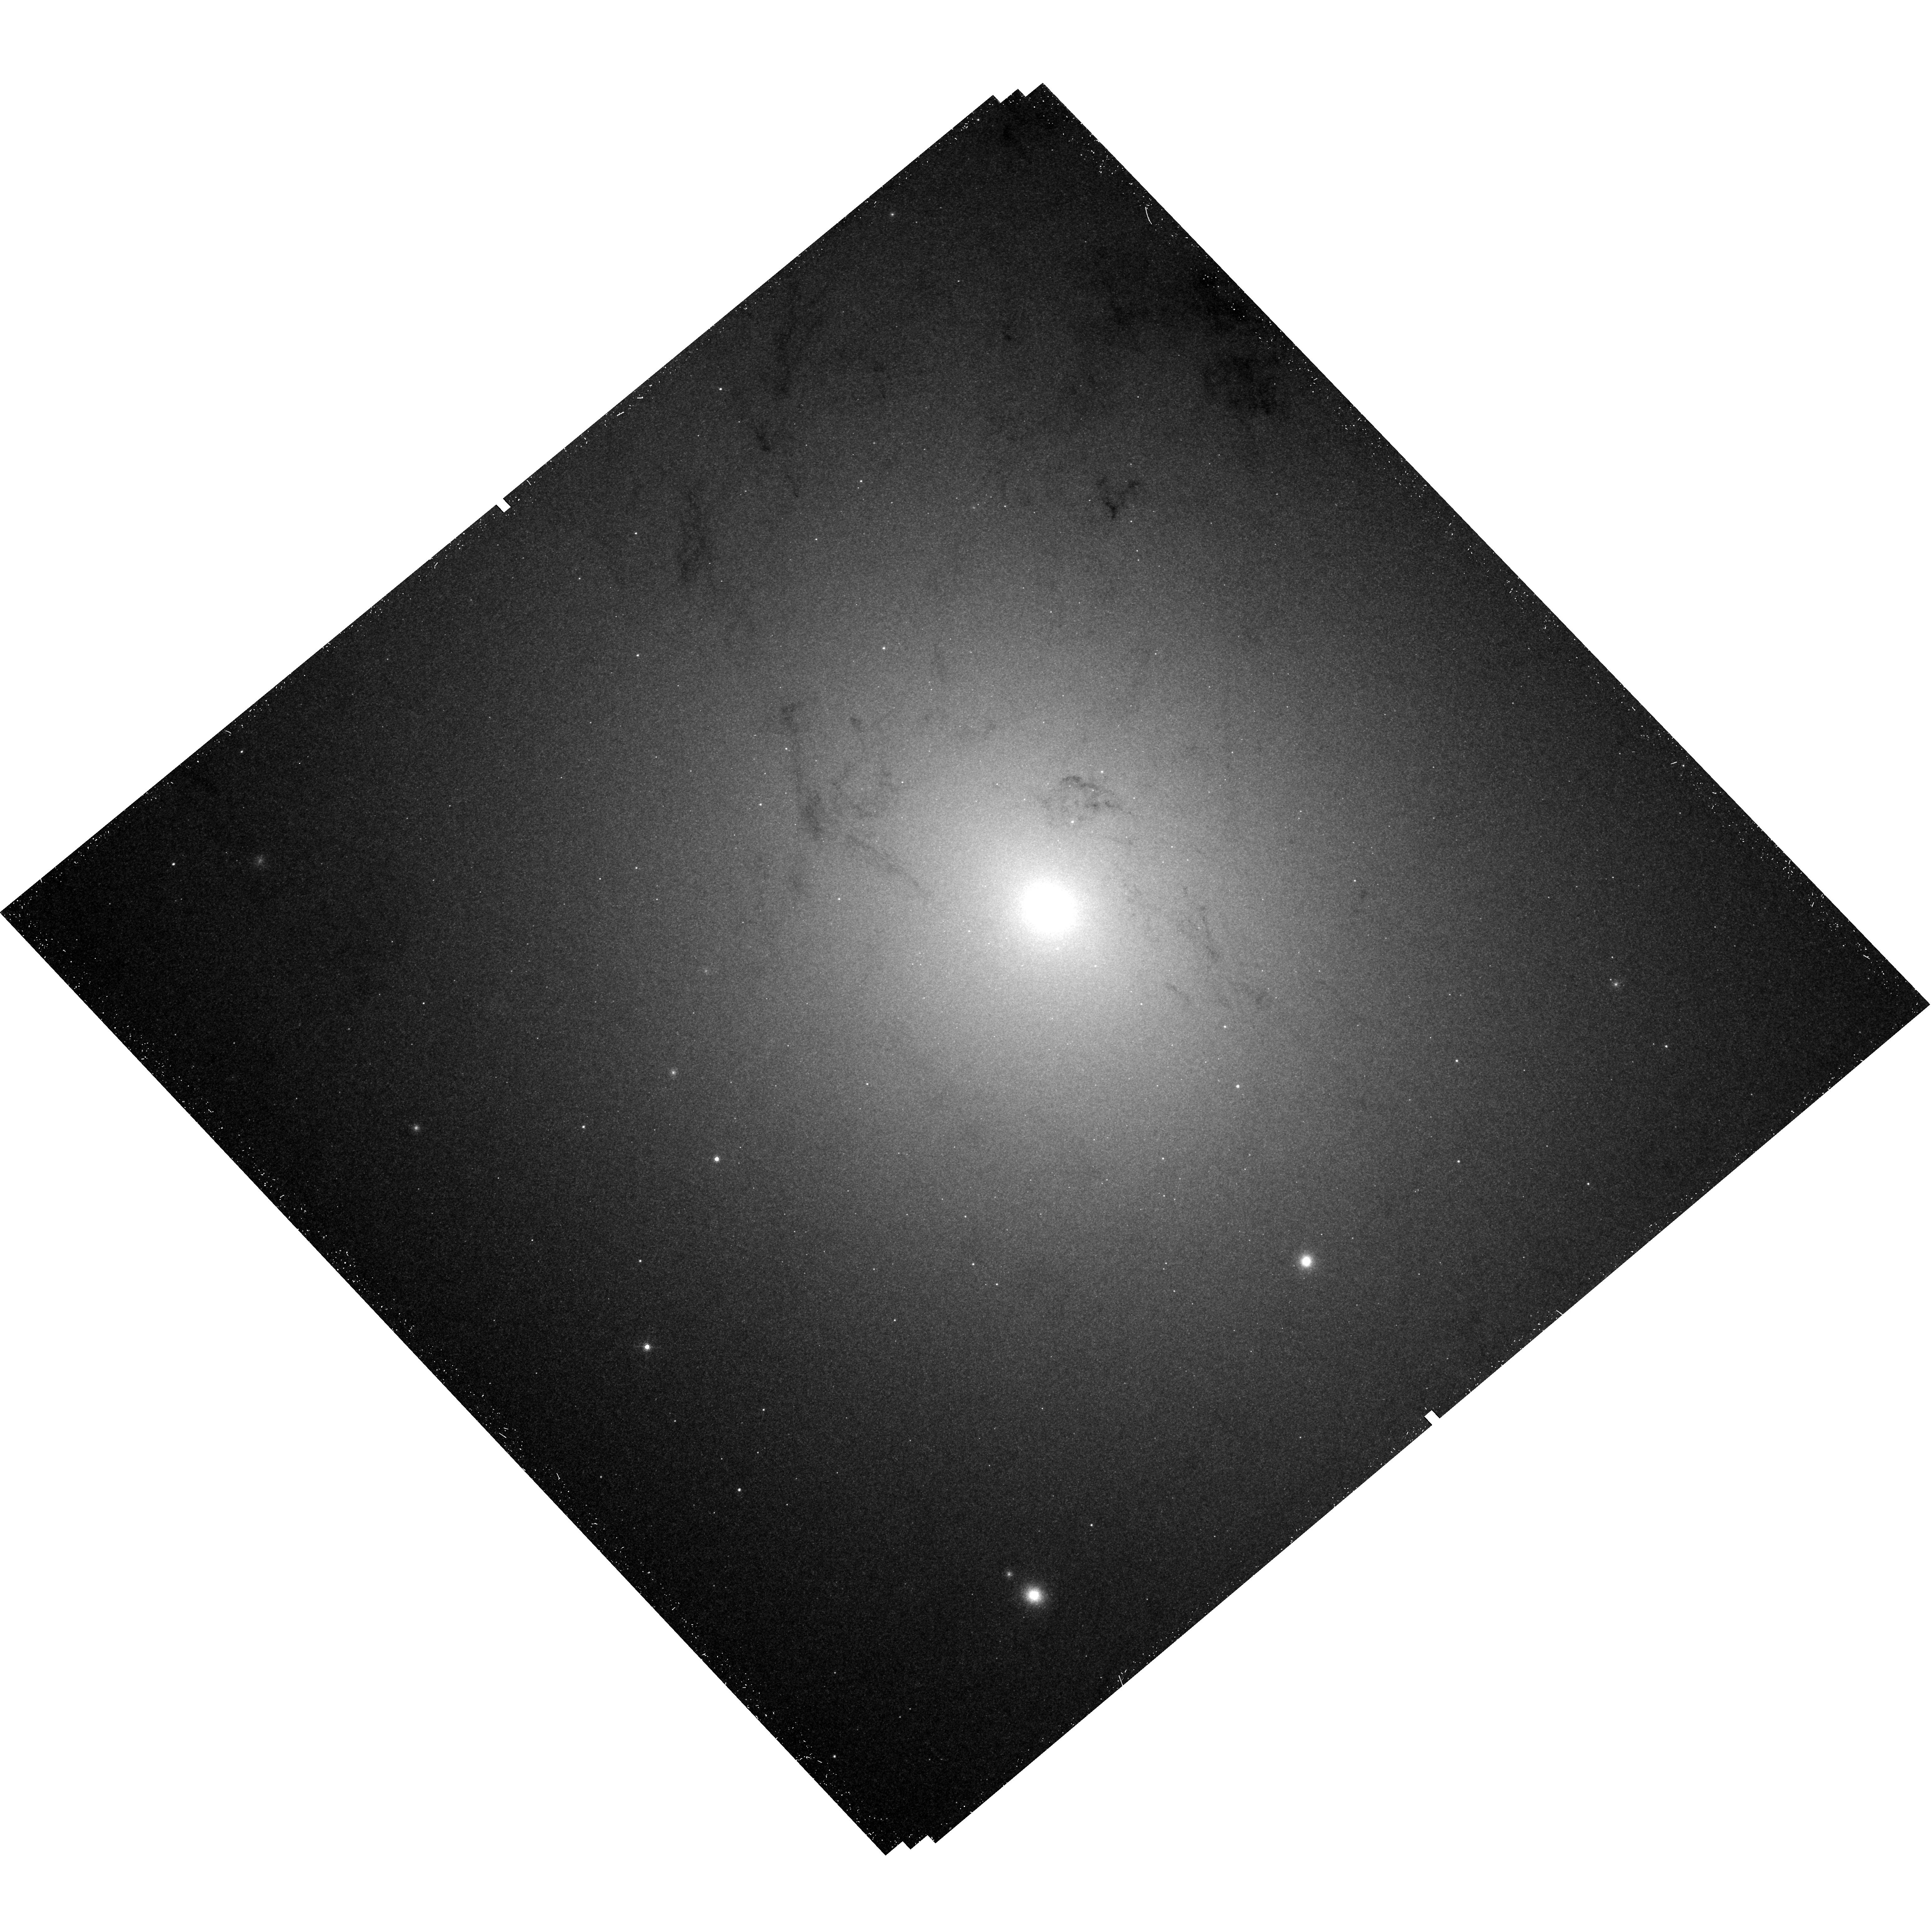
Target: M31-NUCLEAR-SPIRAL
Instrument: WFC3/UVIS
Filter: F502N
Exposure: 45 min
Observation ID: hst_12174_04_wfc3_uvis_f502n_ibir04

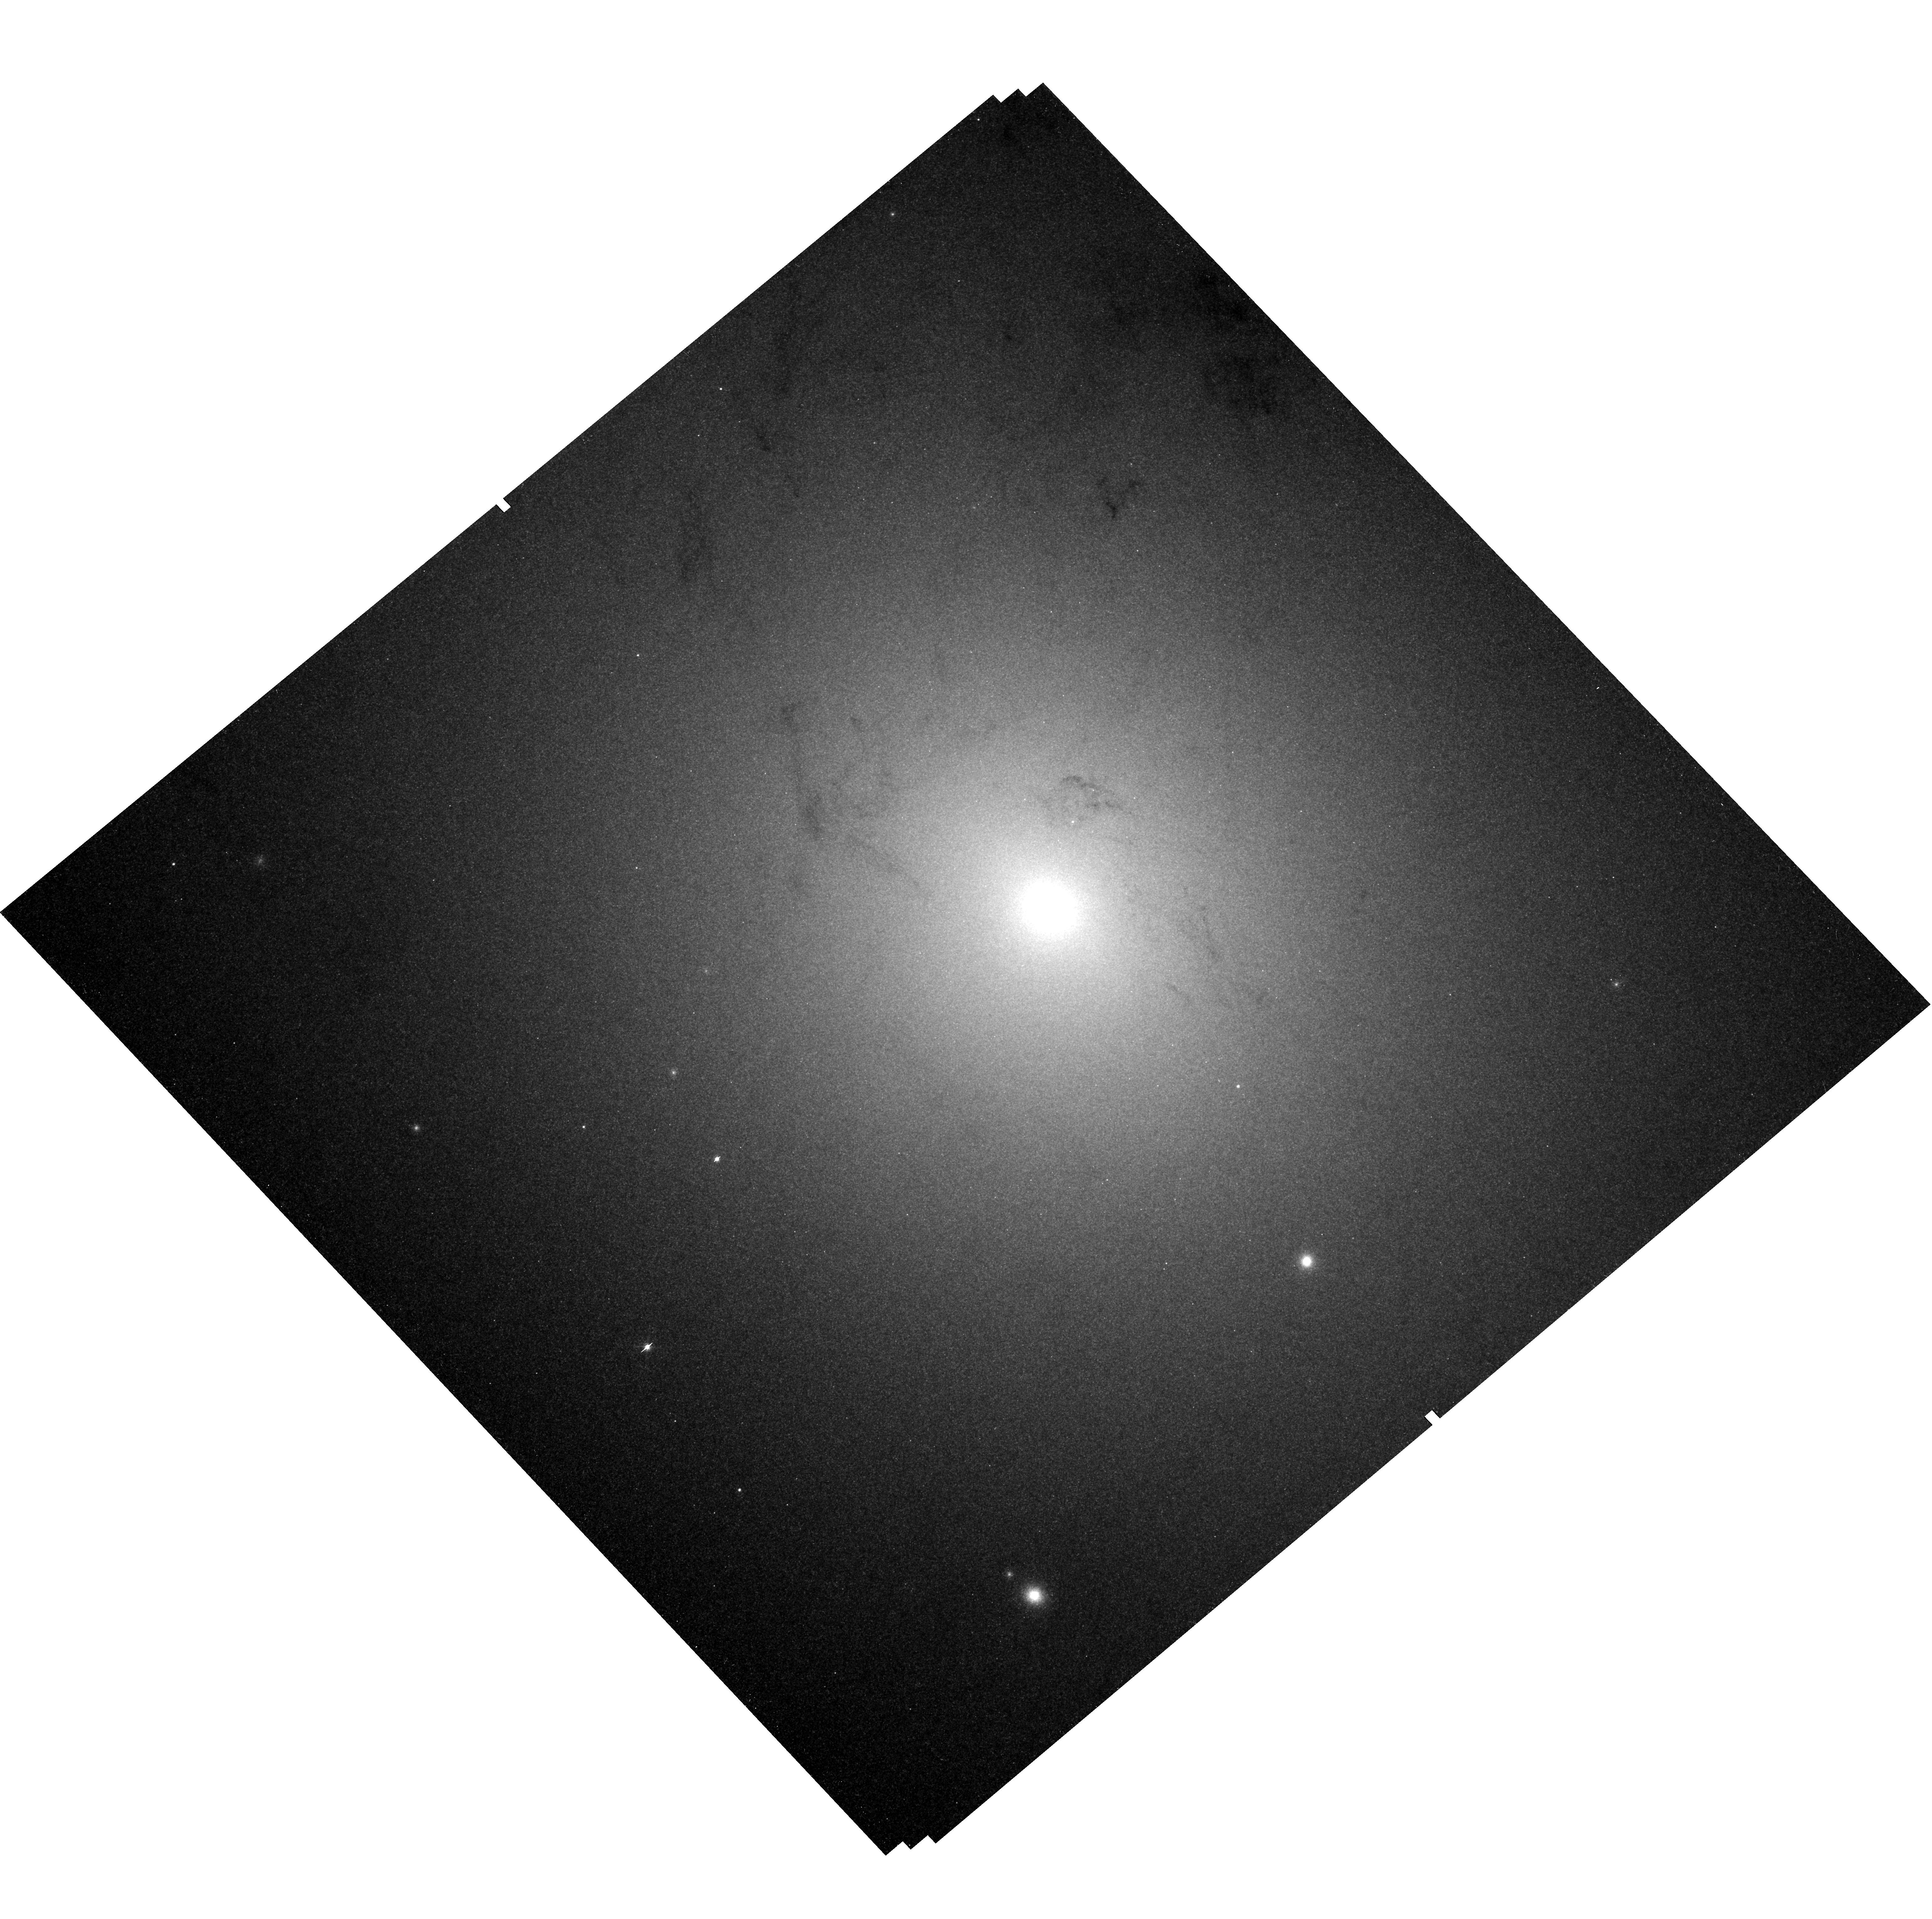
Target: M31-NUCLEAR-SPIRAL
Instrument: WFC3/UVIS
Filter: F547M
Exposure: 45 min
Observation ID: hst_12174_07_wfc3_uvis_f547m_ibir07

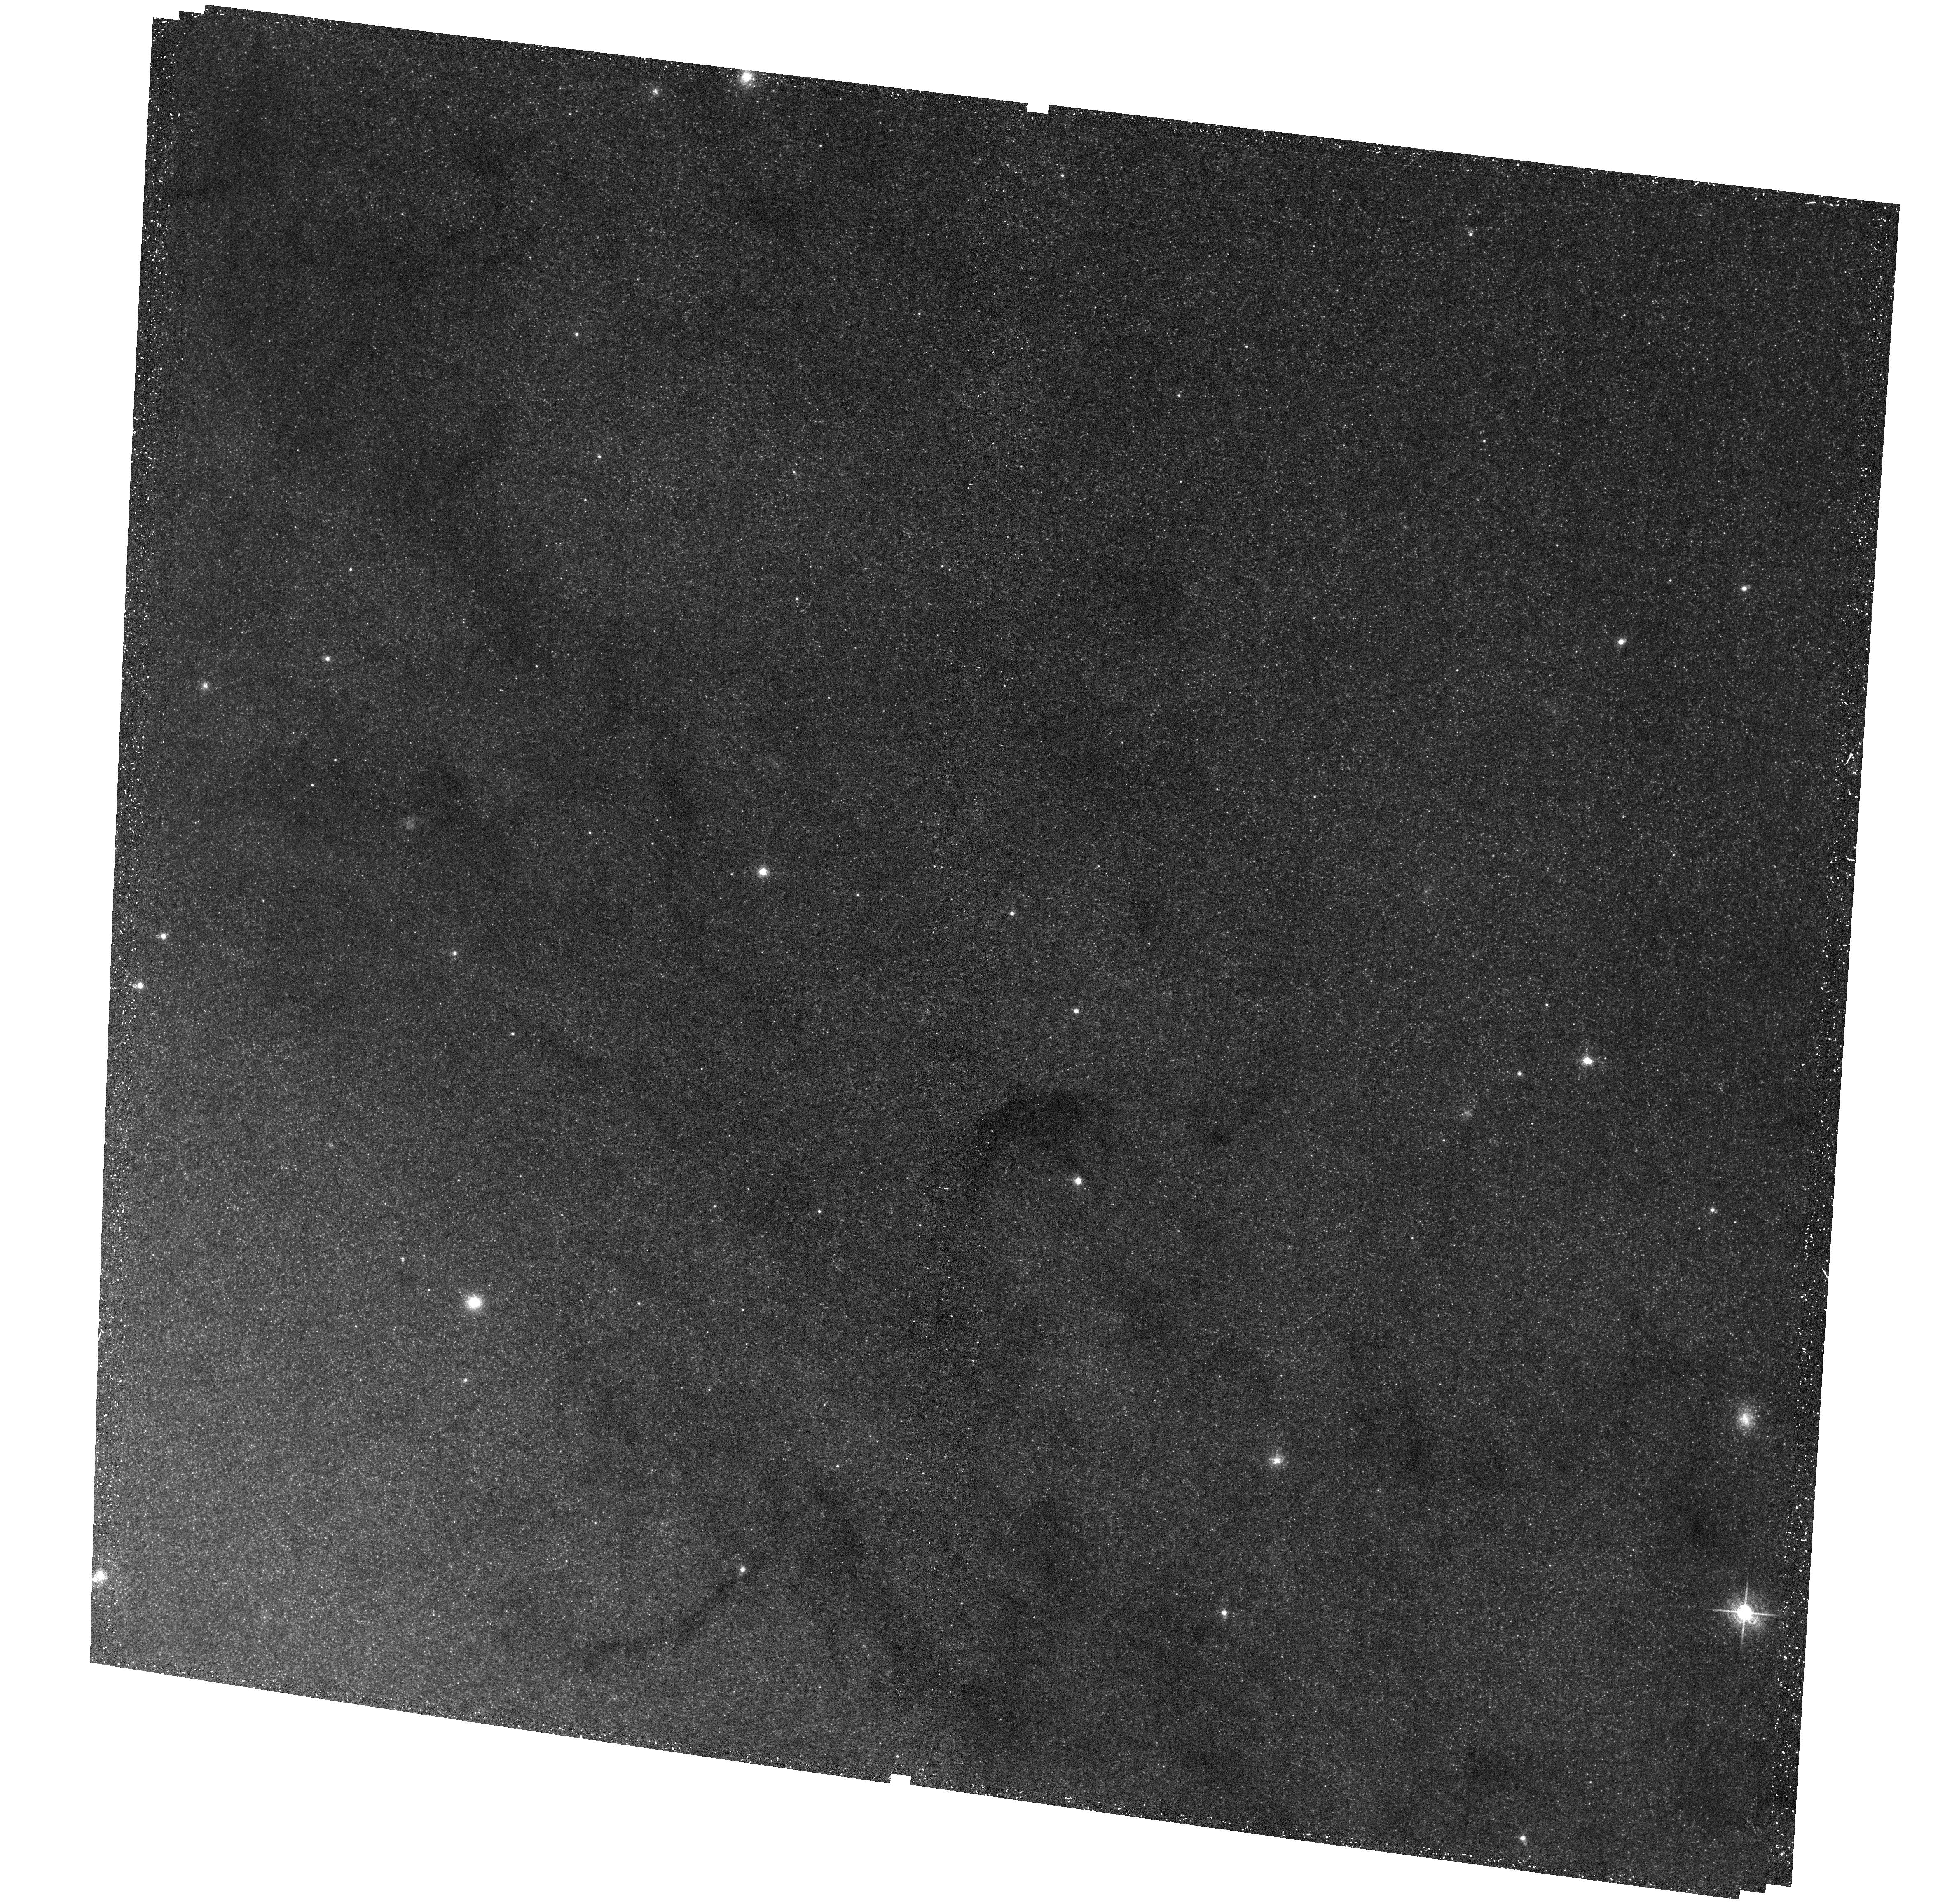
Target: M31-NUCLEAR-SPIRAL
Instrument: ACS/WFC
Filter: F660N
Exposure: 40 min
Observation ID: hst_12174_04_acs_wfc_f660n_jbir04

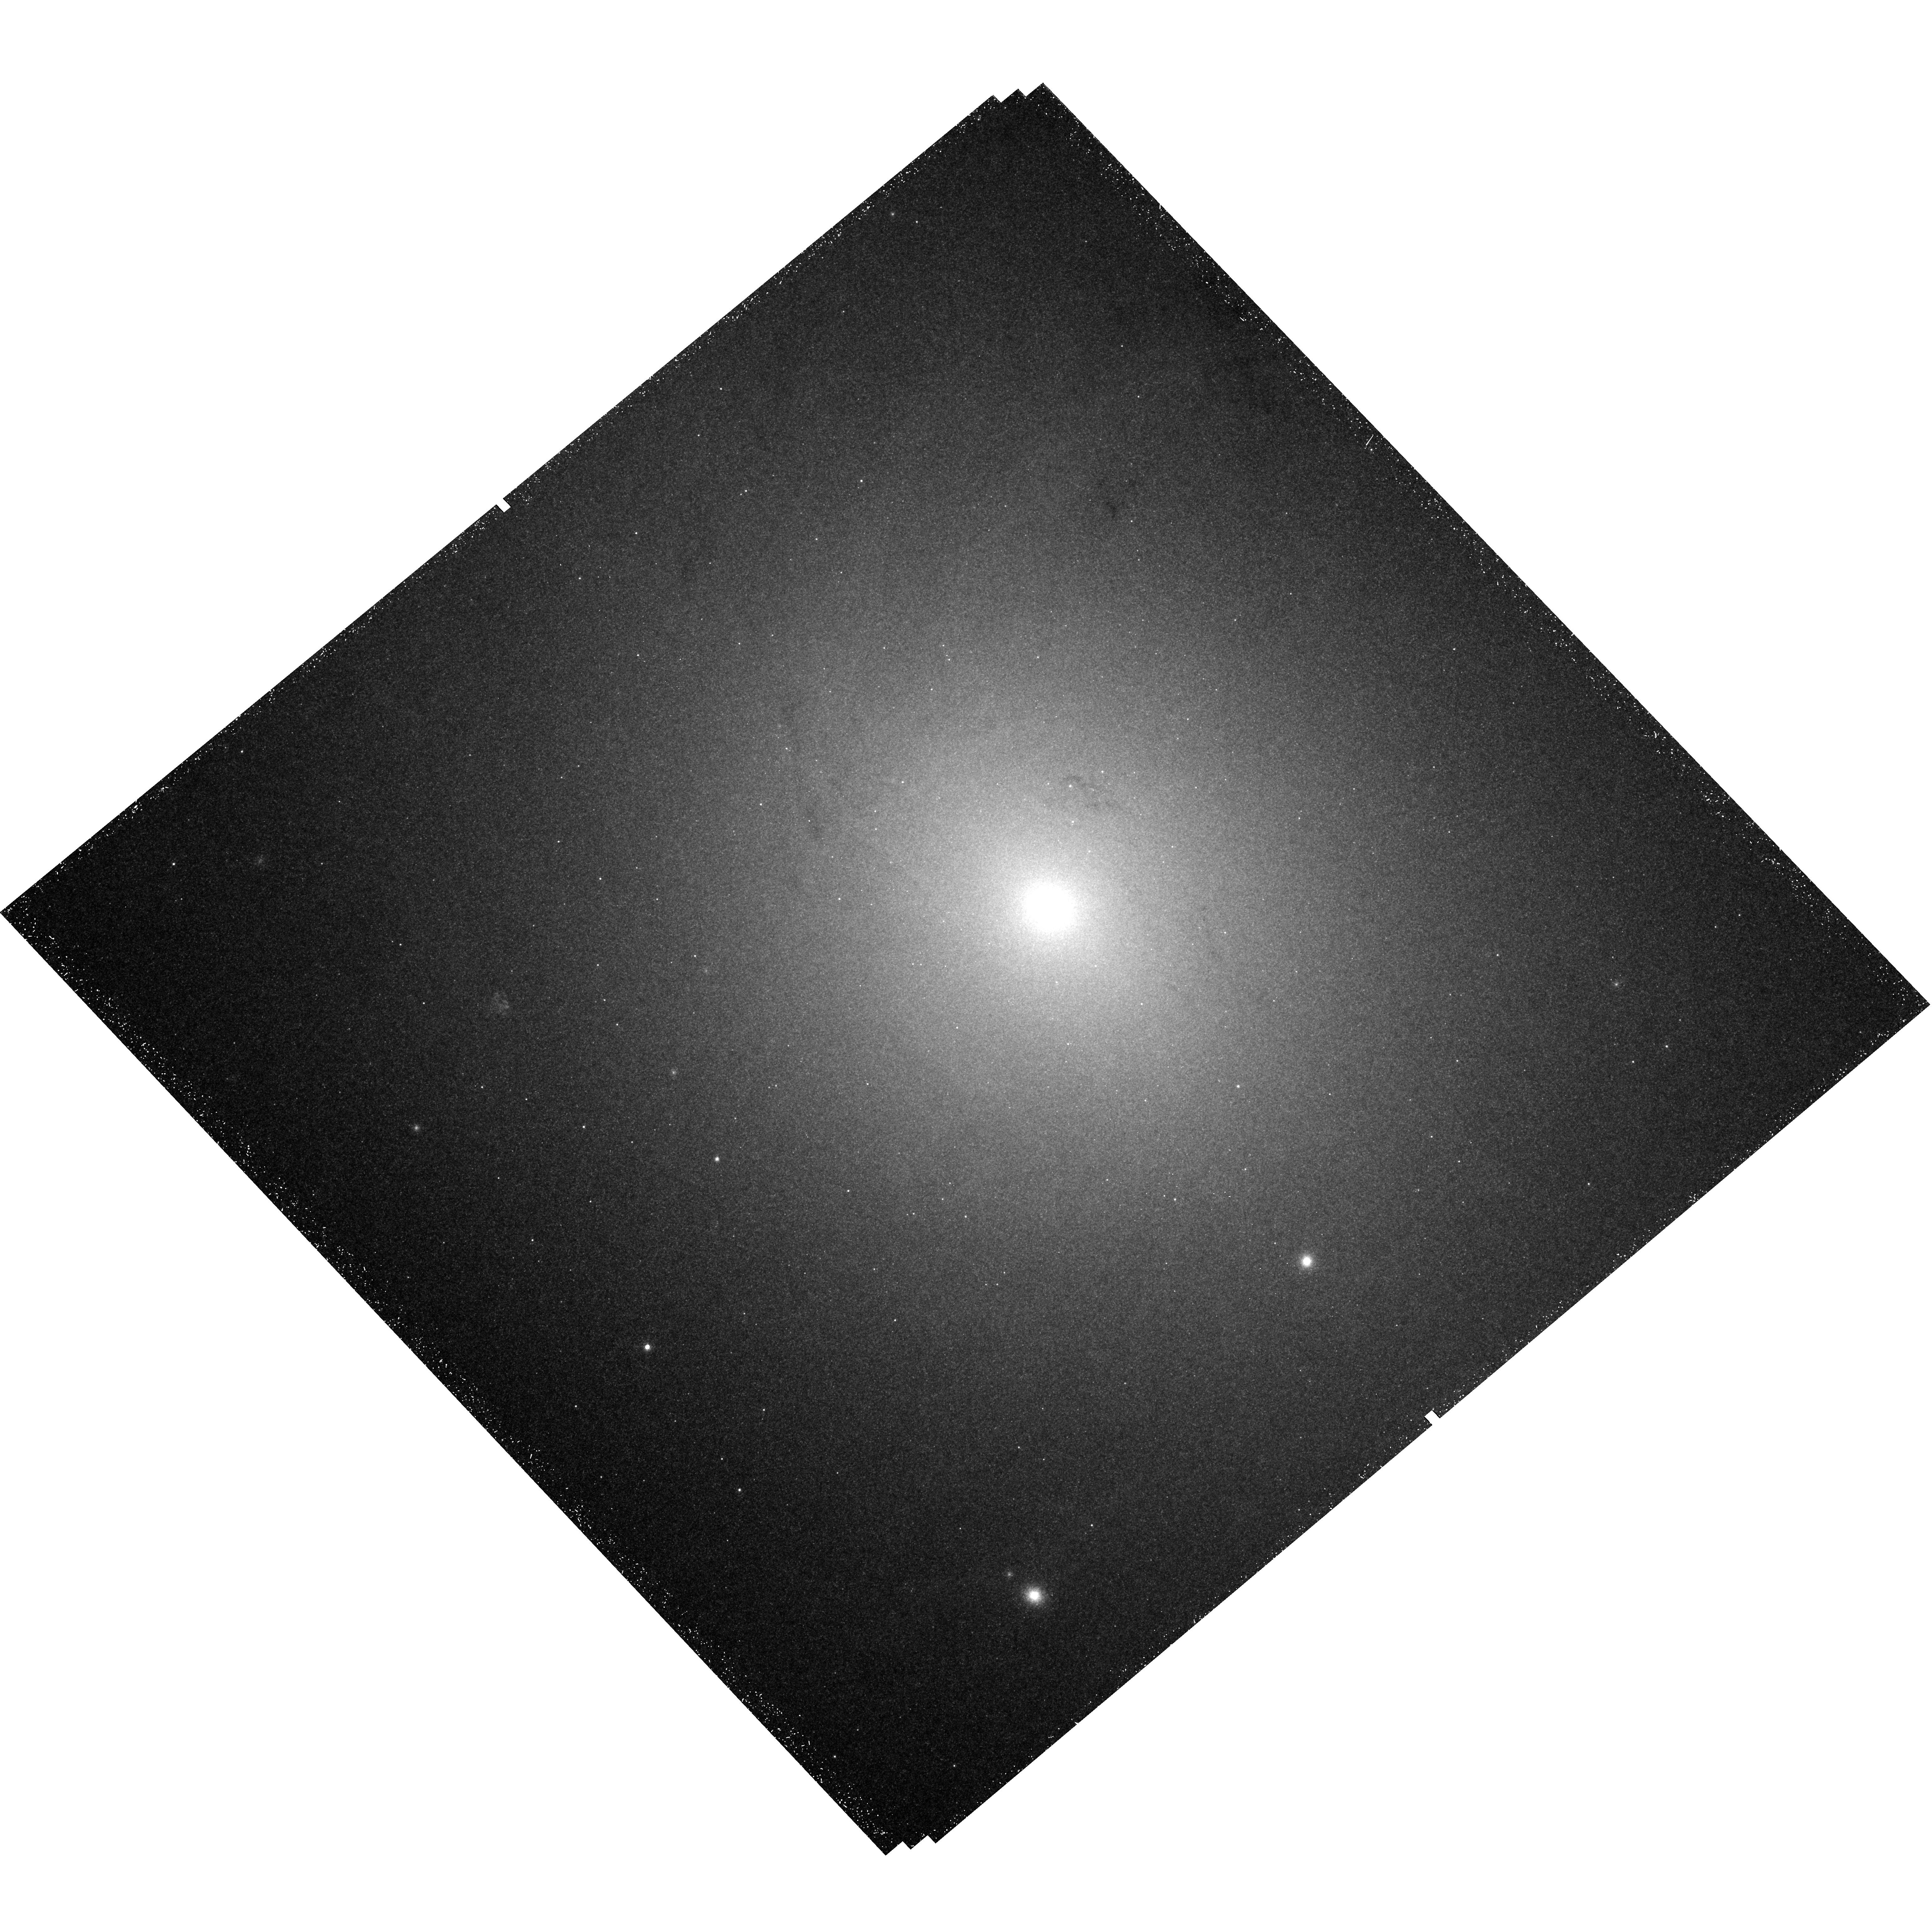
Target: M31-NUCLEAR-SPIRAL
Instrument: WFC3/UVIS
Filter: F656N
Exposure: 45 min
Observation ID: hst_12174_02_wfc3_uvis_f656n_ibir02

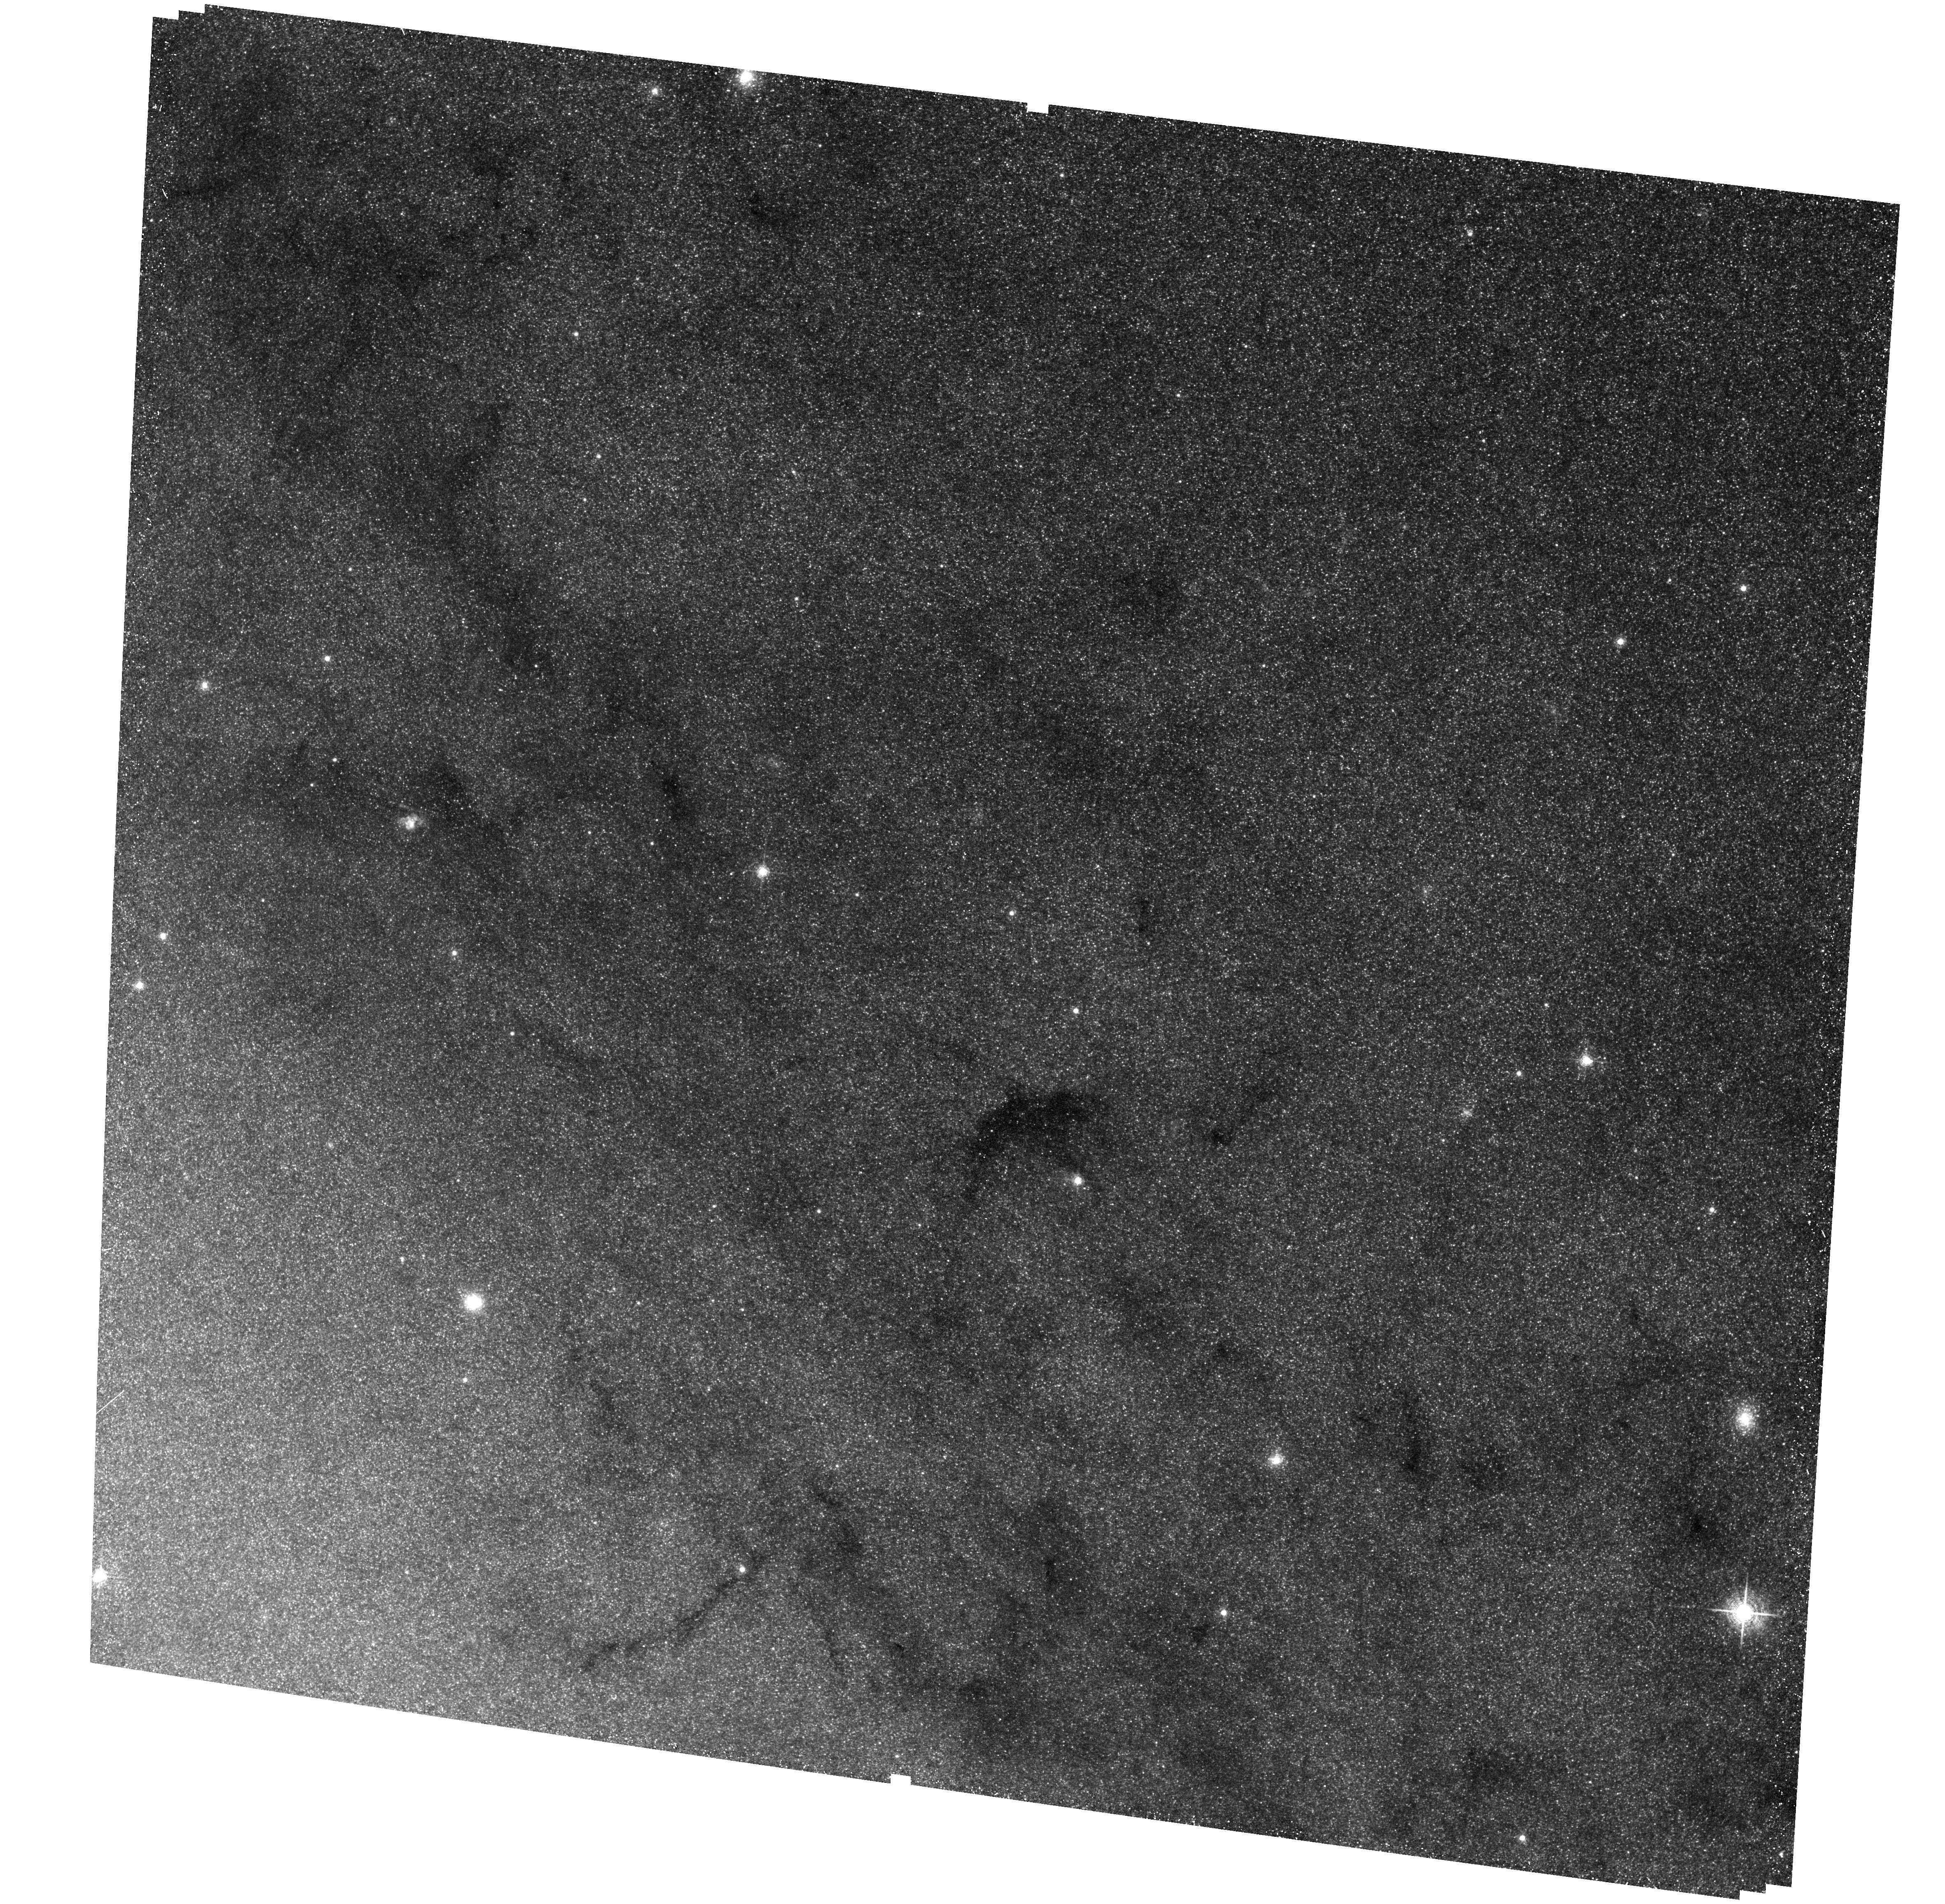
Target: M31-NUCLEAR-SPIRAL
Instrument: ACS/WFC
Filter: F658N
Exposure: 40 min
Observation ID: hst_12174_06_acs_wfc_f658n_jbir06

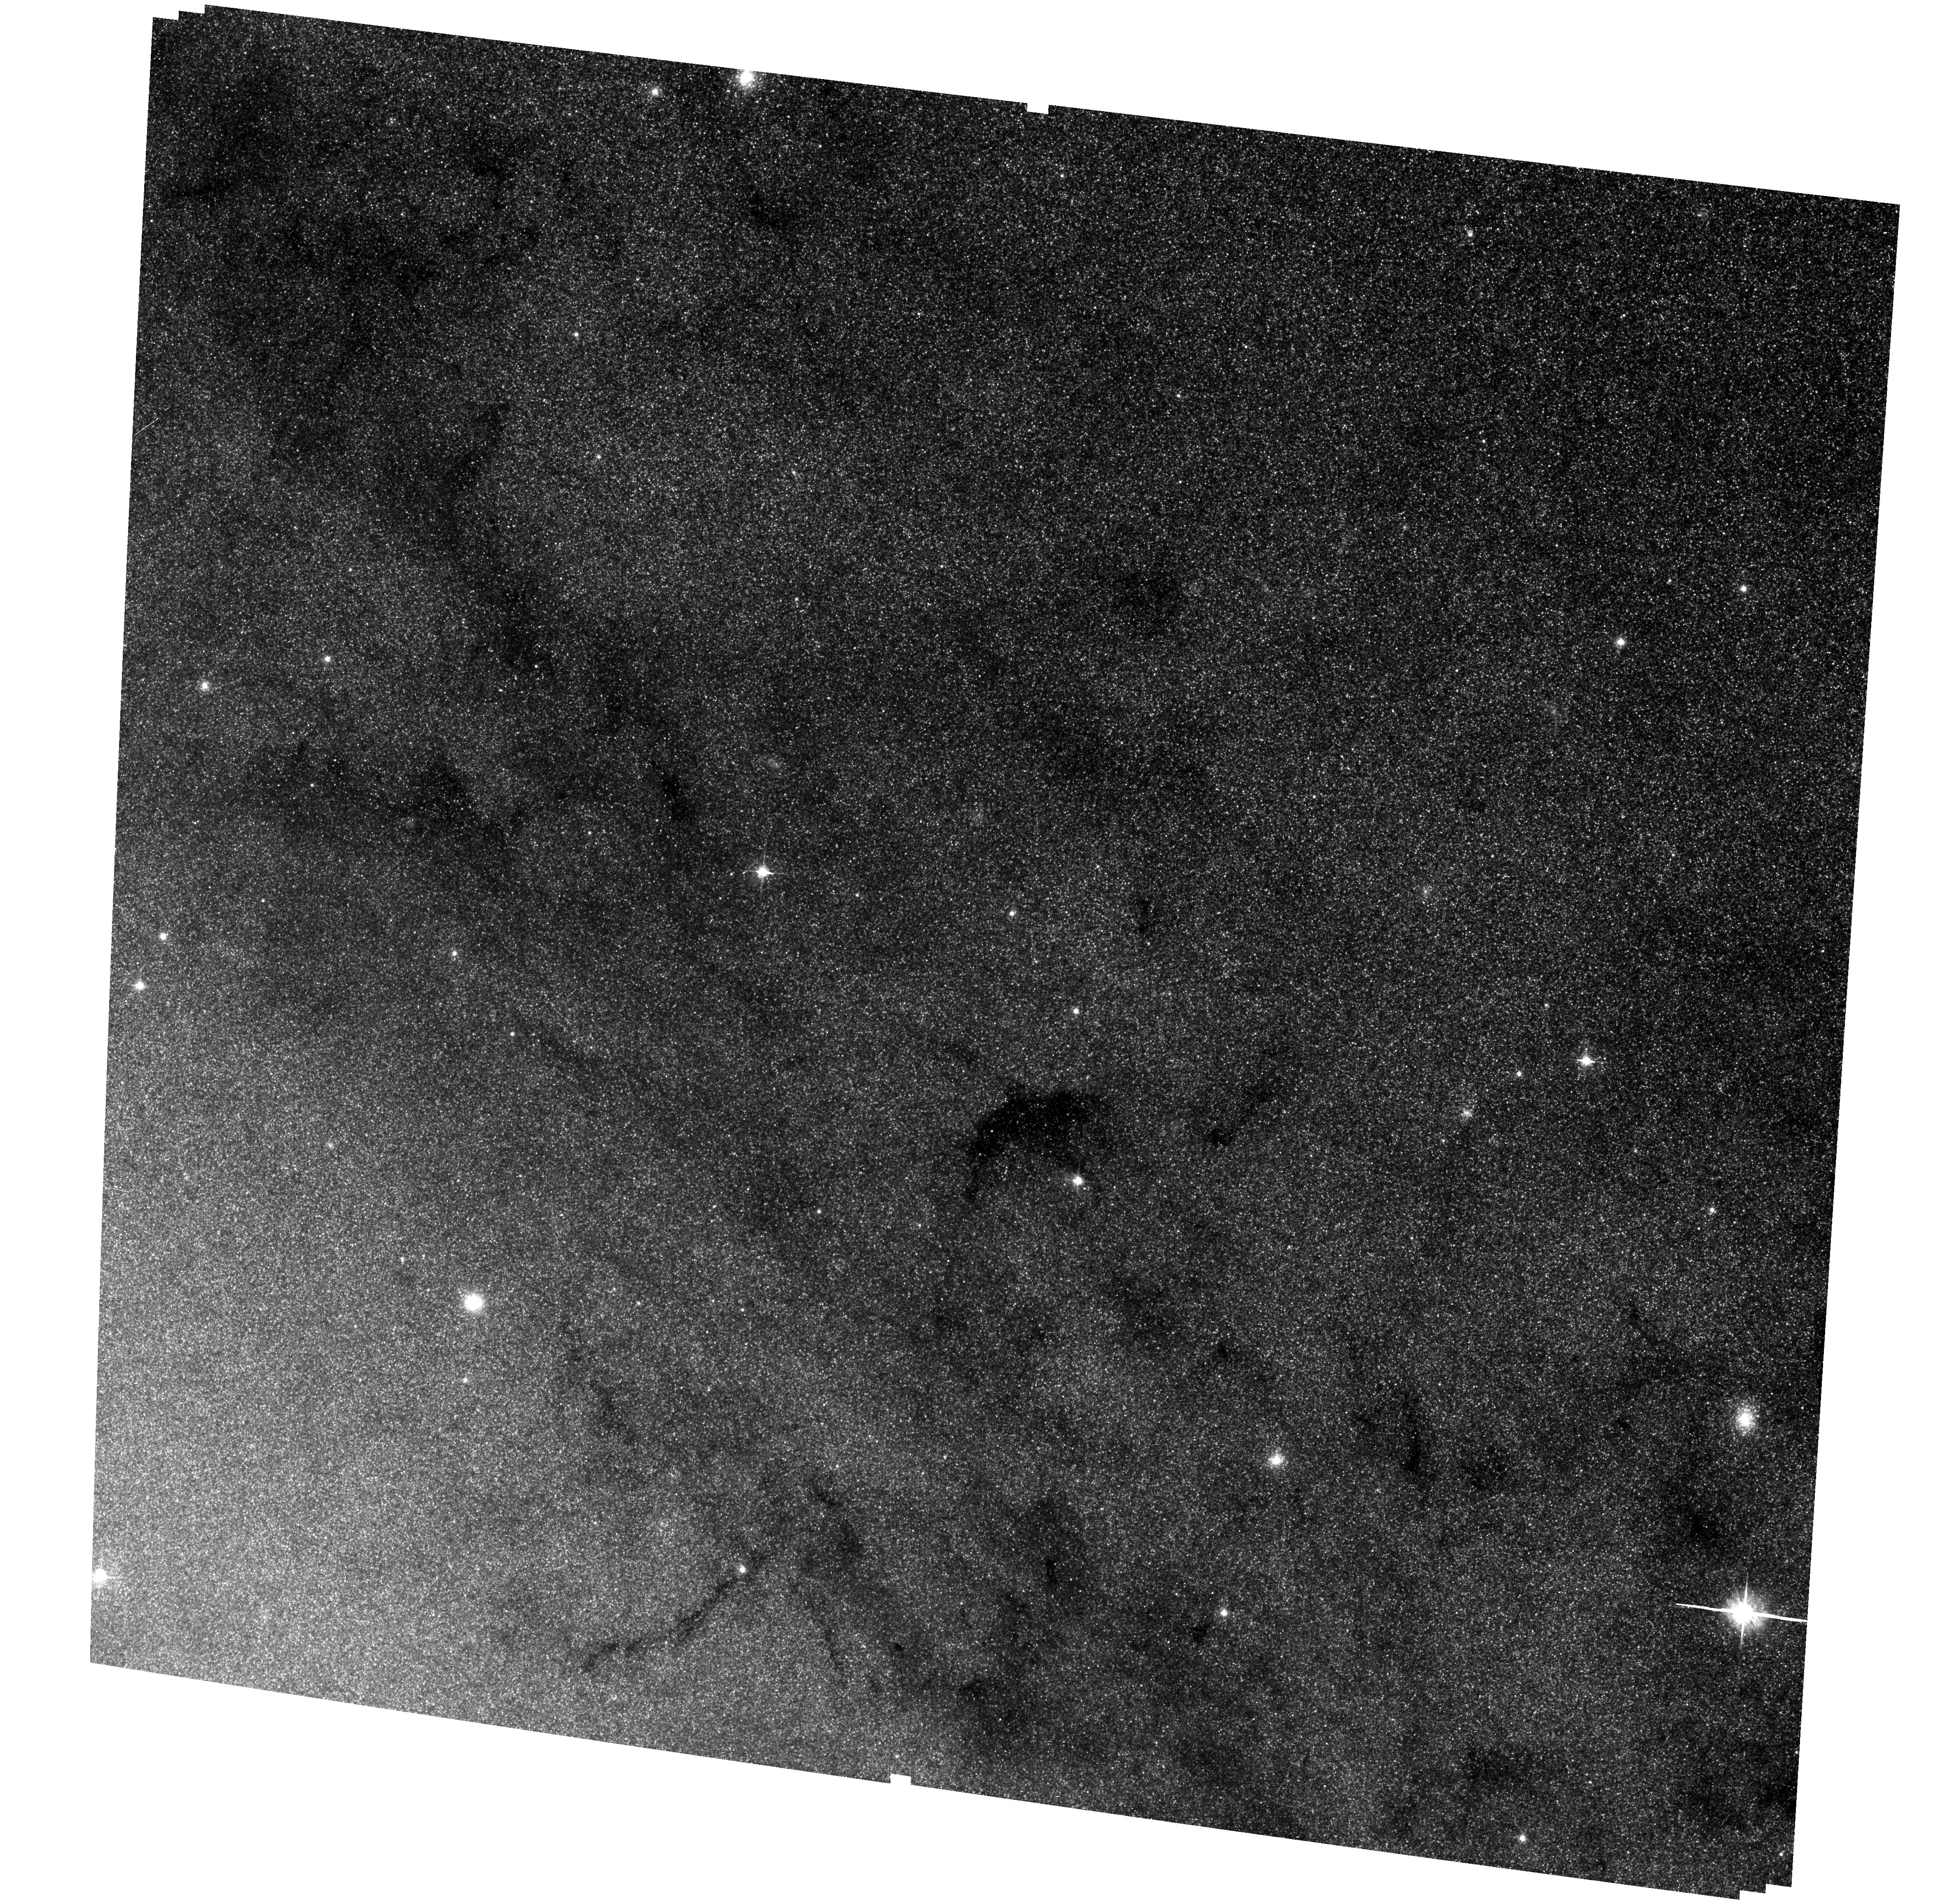
Target: M31-NUCLEAR-SPIRAL
Instrument: ACS/WFC
Filter: F625W
Exposure: 40 min
Observation ID: hst_12174_08_acs_wfc_f625w_jbir08

An HST/WFC3 mapping of optical emission lines from the nuclear spiral in M31 (PI: Li, Zhiyuan)

The nuclear spiral in M31, consisting of ionized and neutral dusty gas clouds of typically sub-parsec sizes, shows optical emission lines characteristic of LINERs. Yet the lack of UV radiation from either an active nucleus or massive young stars makes the ionizing source of this nearest LINER a longstanding puzzle. We propose a WFC/UVIS observation of the nuclear spiral, using appropriate narrow-band filters to map the H alpha, [N II] and [O III] lines. The resolving power of HST is essential to measuring the line intensities and their ratios from discrete gas clouds across the nuclear spiral, based on which we can derive the physical properties of gas such as density and ionization state. We will then assess the relative importance of ionization/excitation mechanisms, in particular UV radiation provided by evolved stars and heating by cosmic-rays, by confronting with theoretical models. This study advances our understanding of the regulation of galactic circumnuclear environments, which is in turn crucial to understanding the evolution of the central super-massive black hole and the host galaxy.